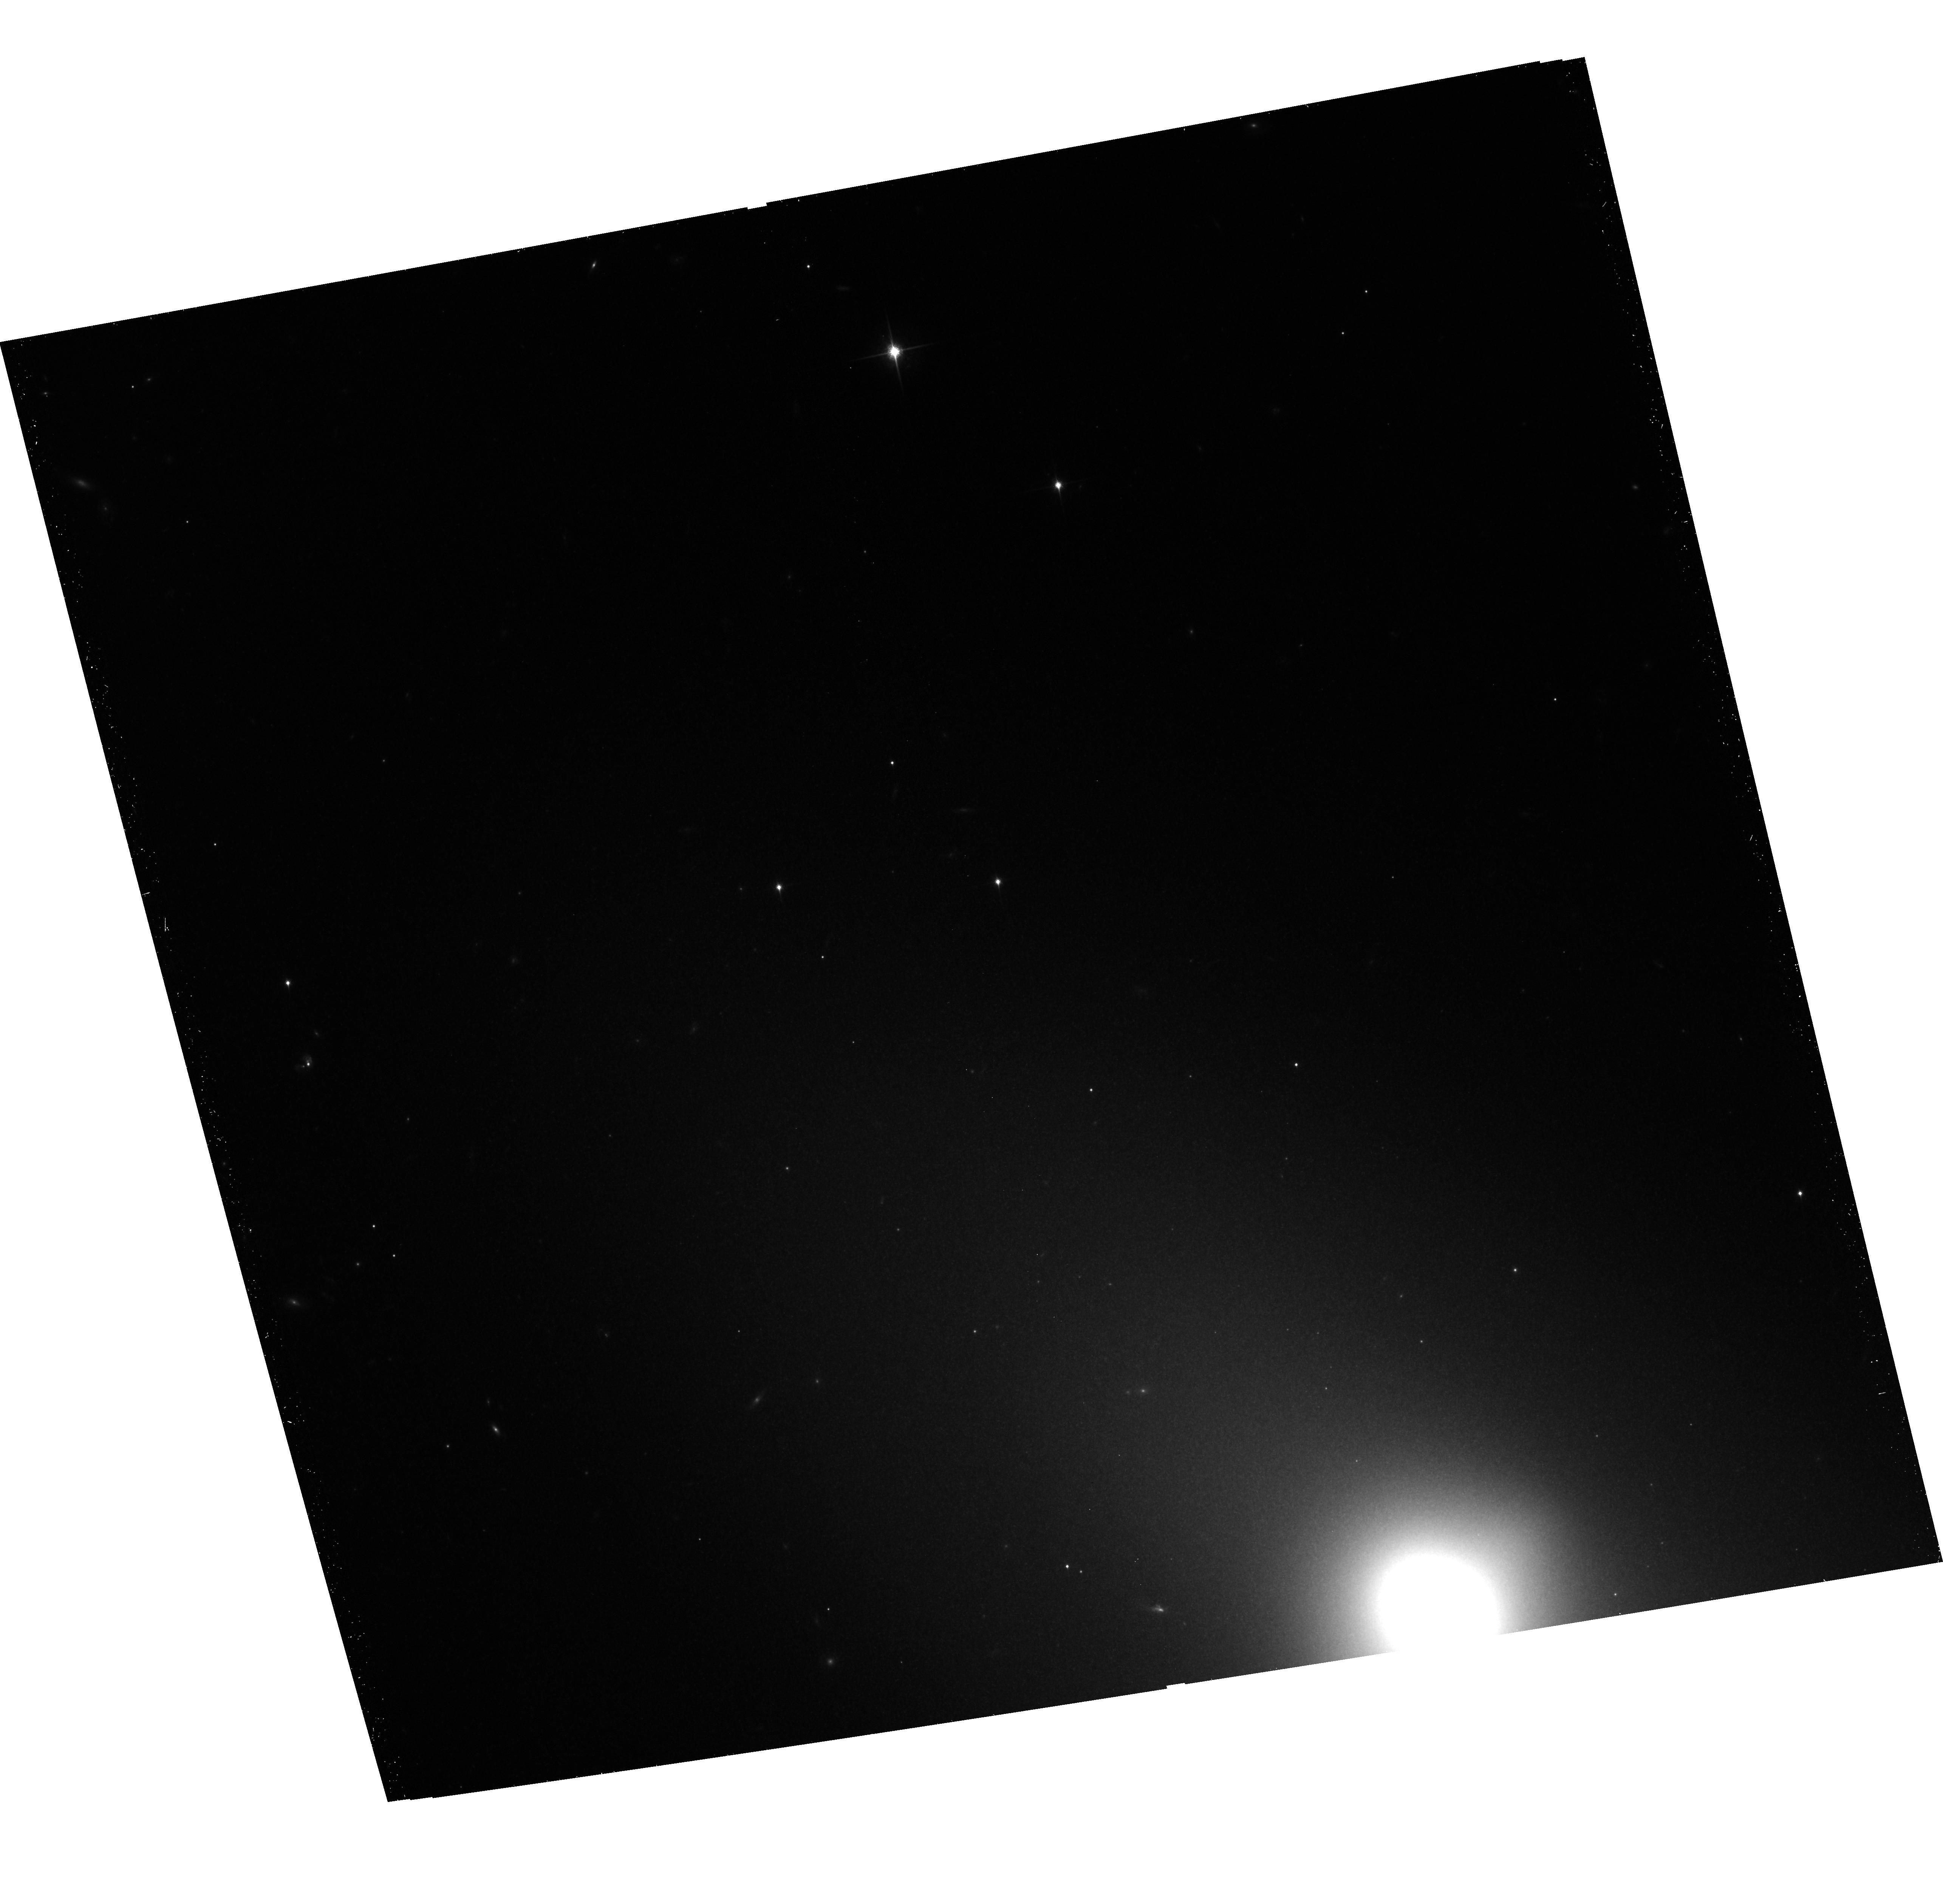
Target: NGC-3384
Instrument: ACS/WFC
Filter: F850LP
Exposure: 22 min
Observation ID: hst_12760_04_acs_wfc_f850lp_jbvu04

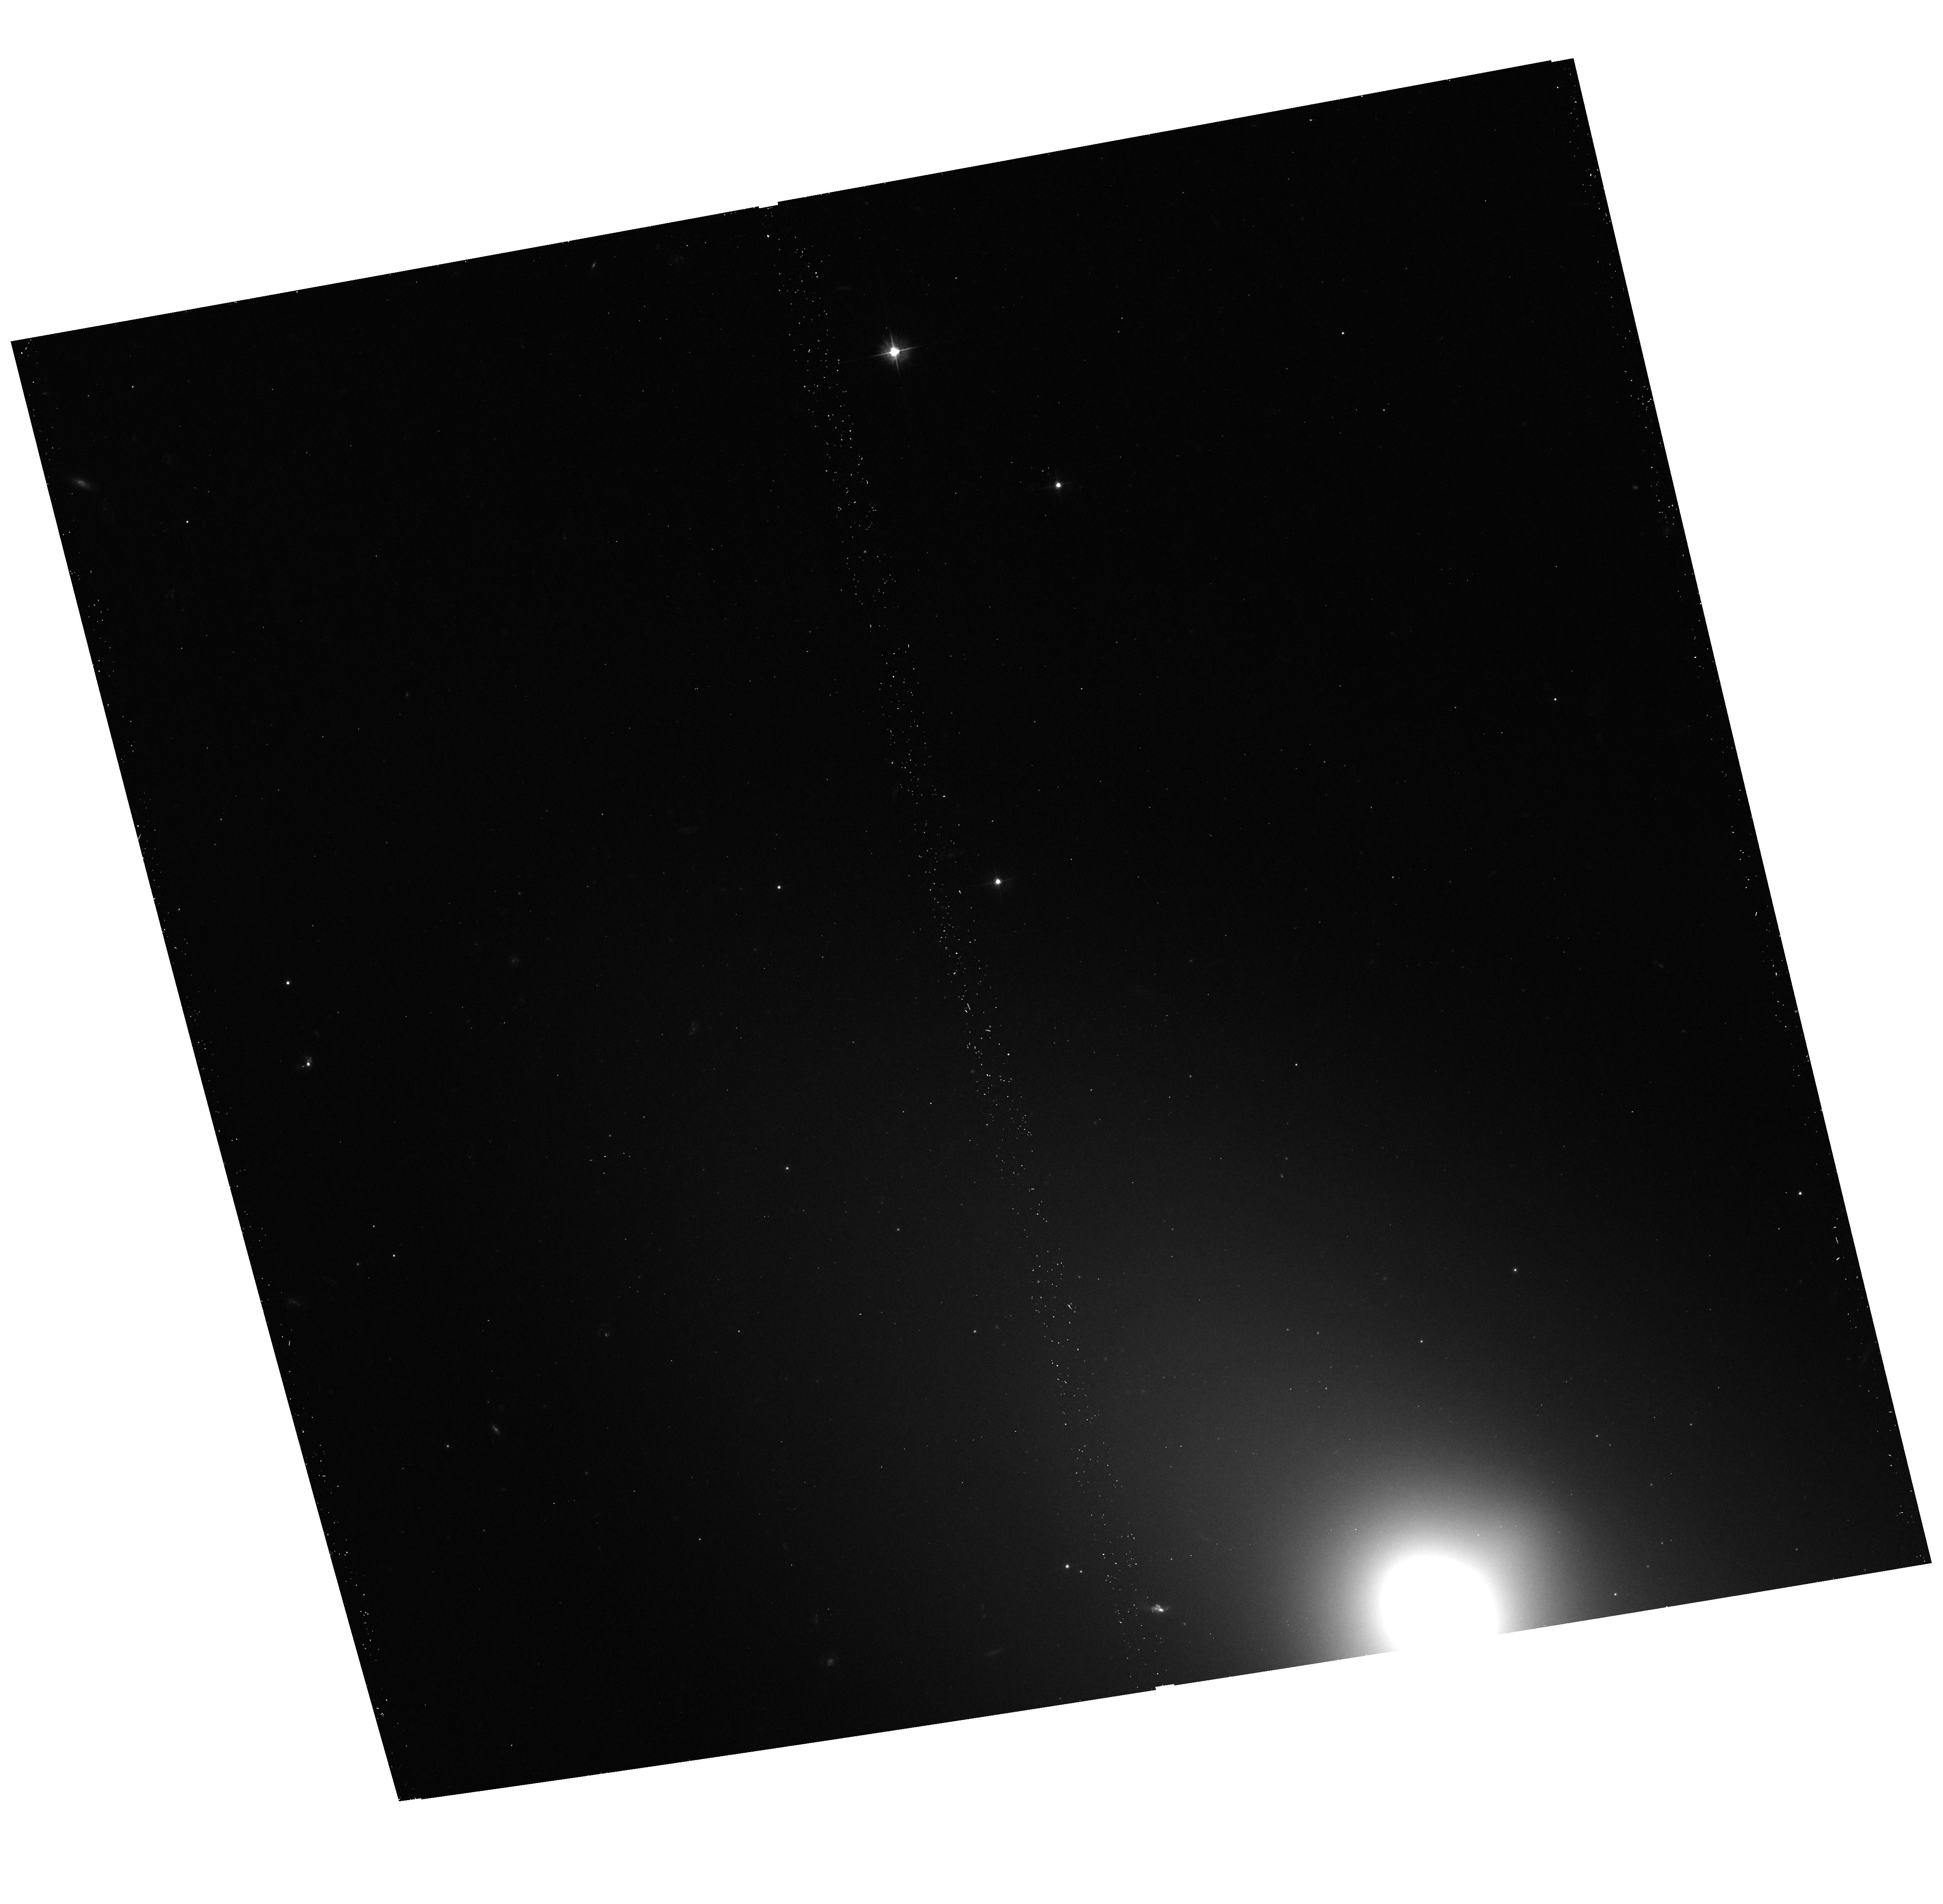
Target: NGC-3384
Instrument: ACS/WFC
Filter: F475W
Exposure: 13 min
Observation ID: hst_12760_04_acs_wfc_f475w_jbvu04

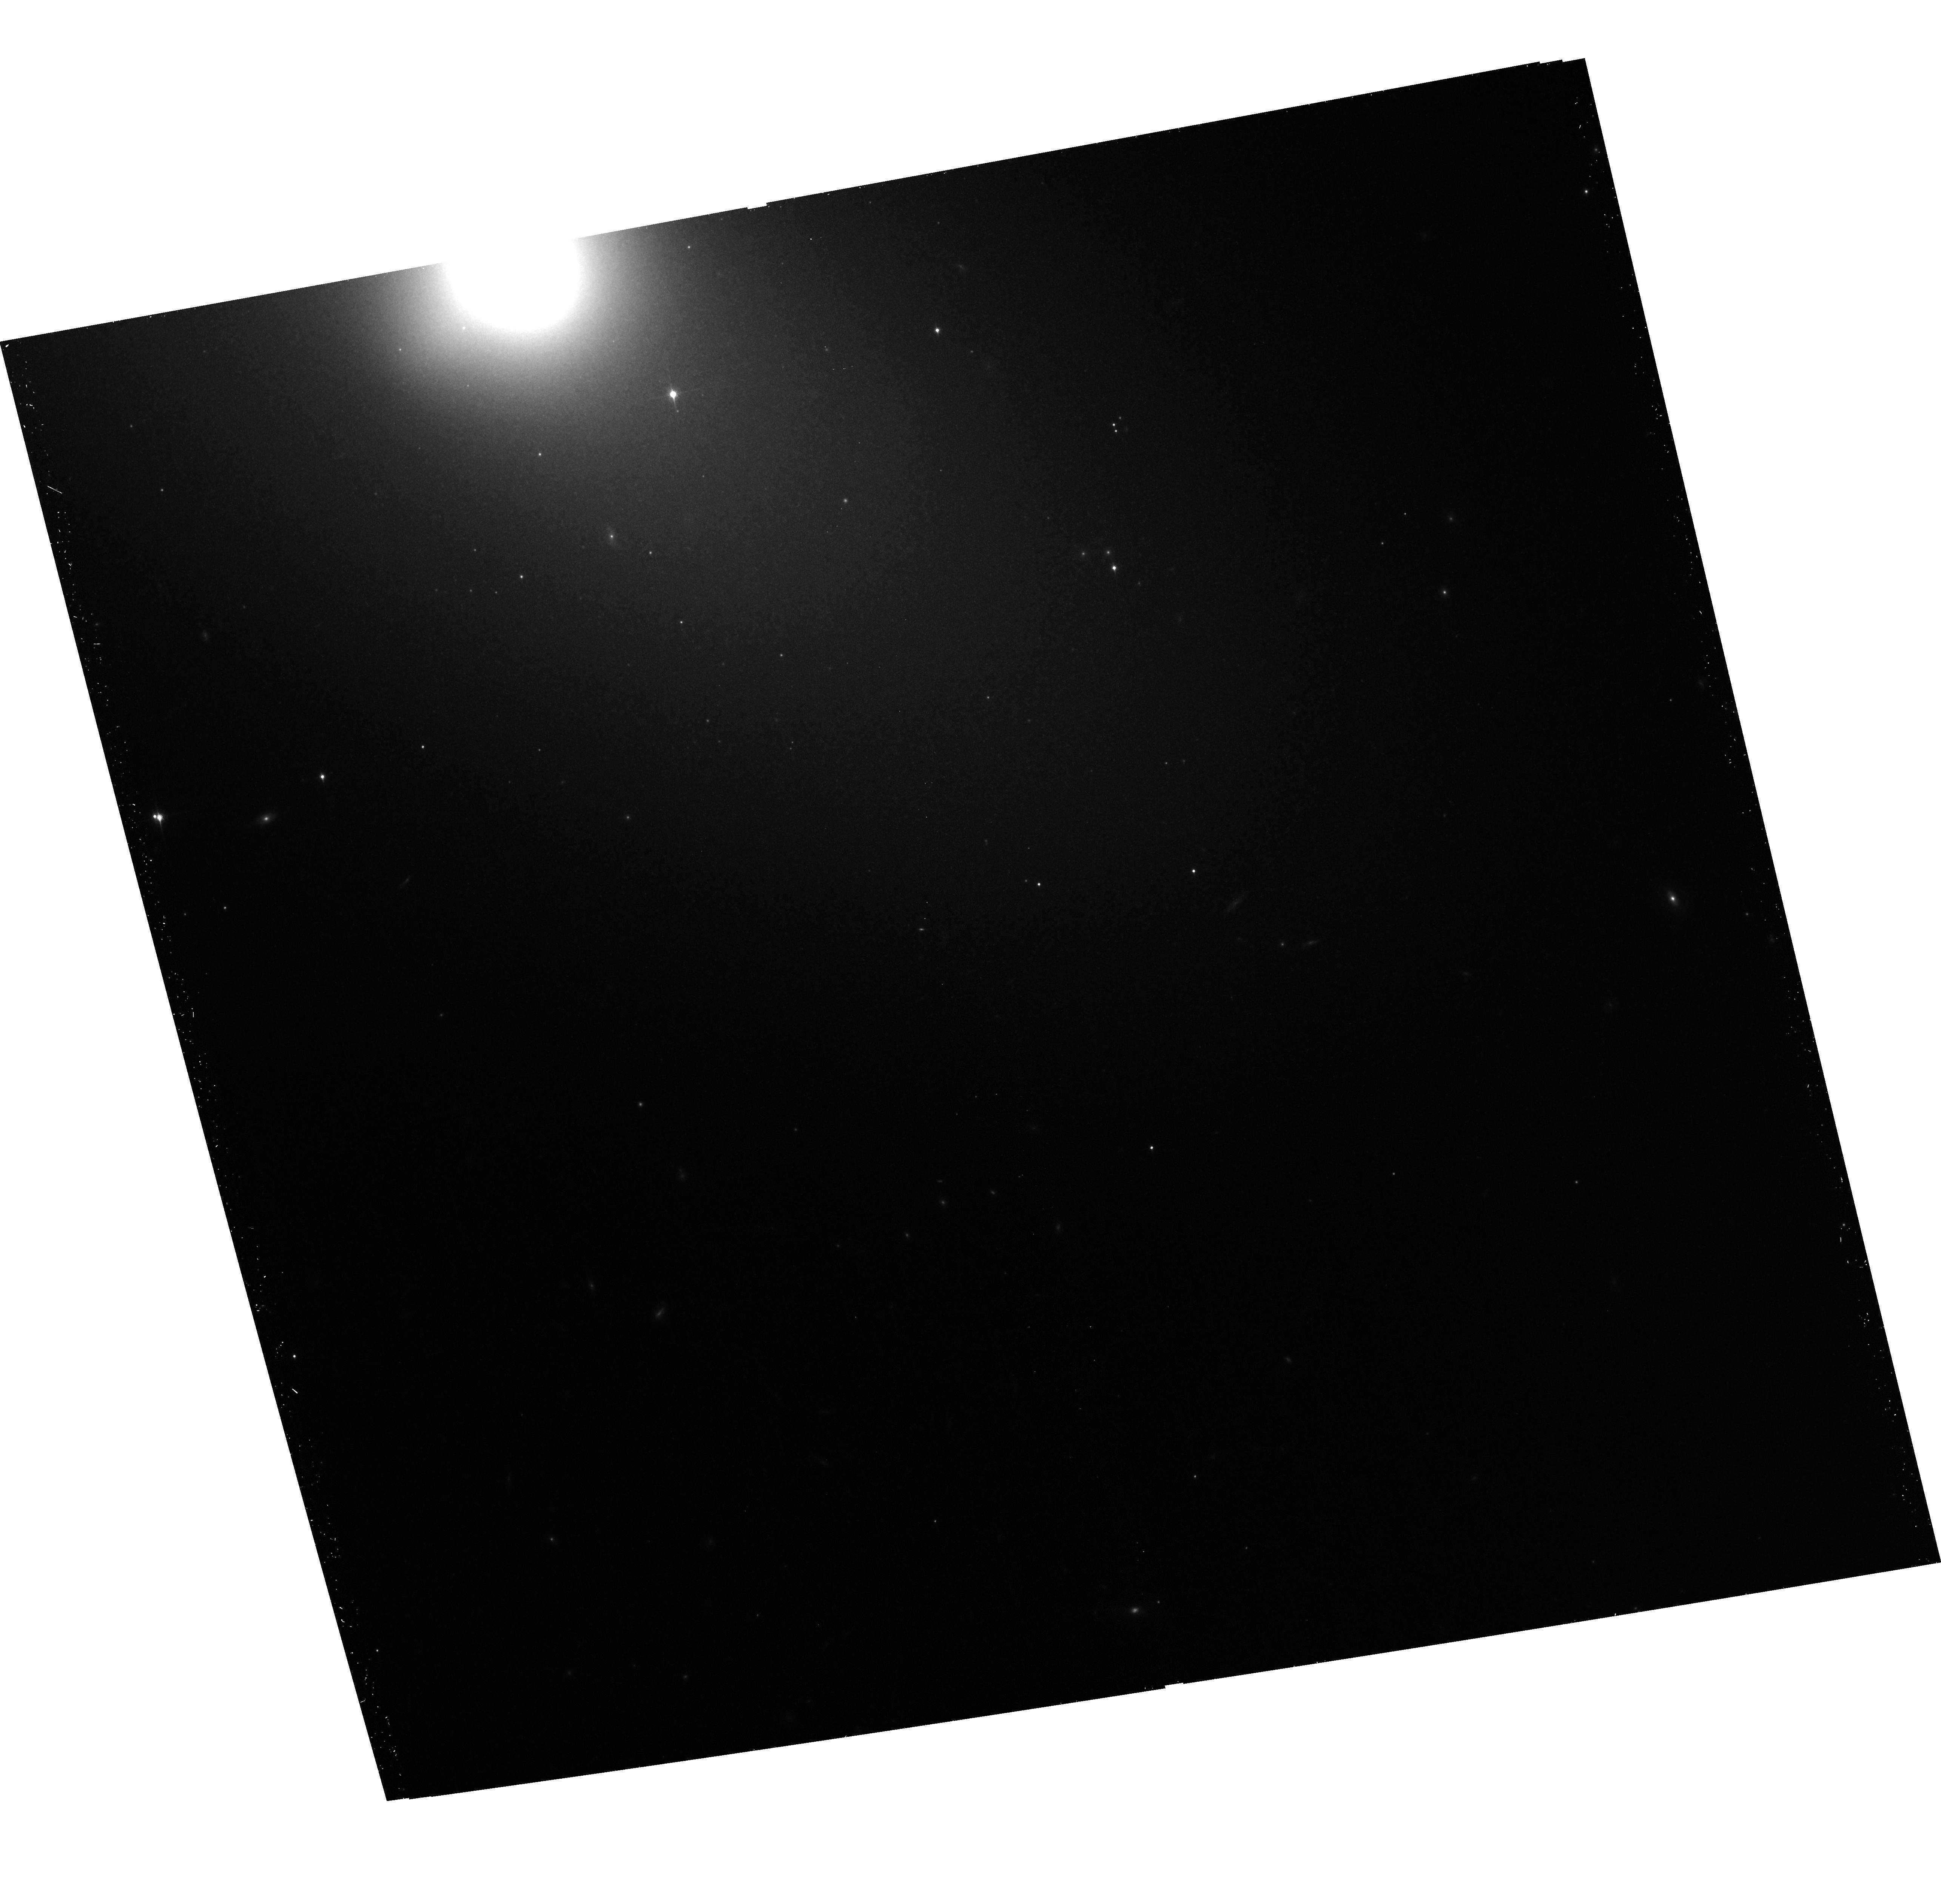
Target: NGC-3384
Instrument: ACS/WFC
Filter: F850LP
Exposure: 22 min
Observation ID: hst_12760_06_acs_wfc_f850lp_jbvu06

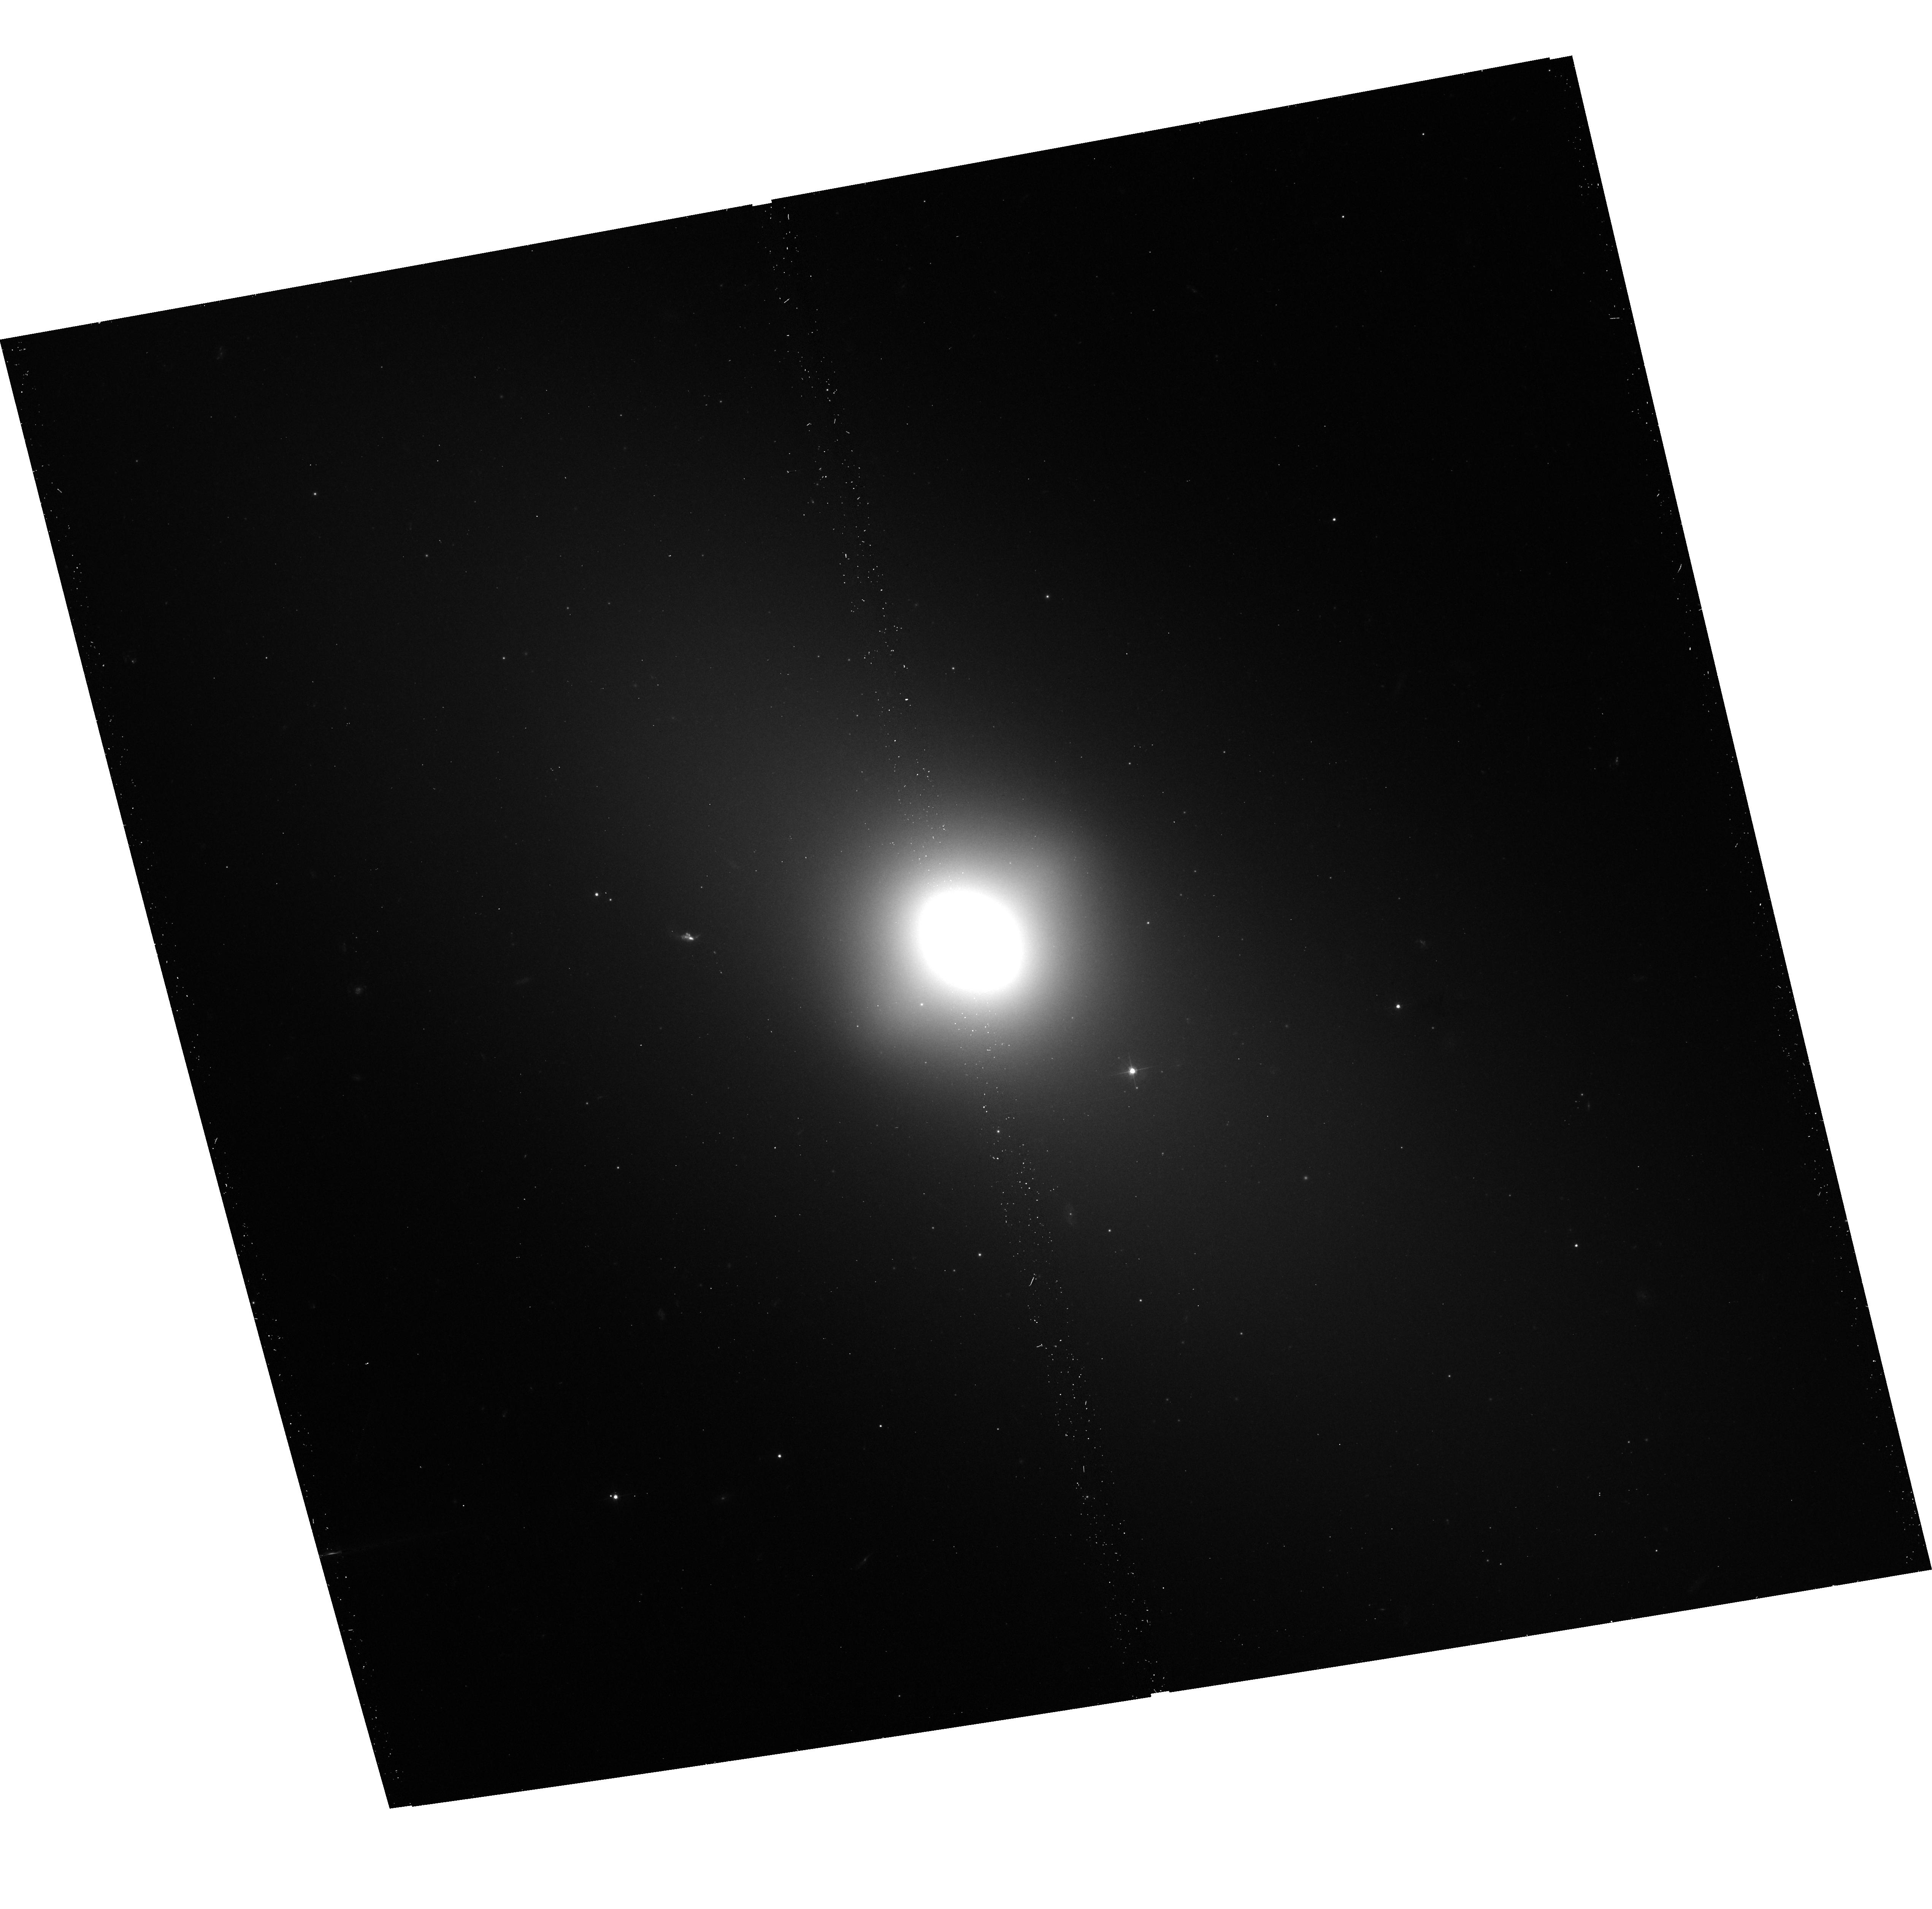
Target: NGC-3384
Instrument: ACS/WFC
Filter: F475W
Exposure: 13 min
Observation ID: hst_12760_05_acs_wfc_f475w_jbvu05

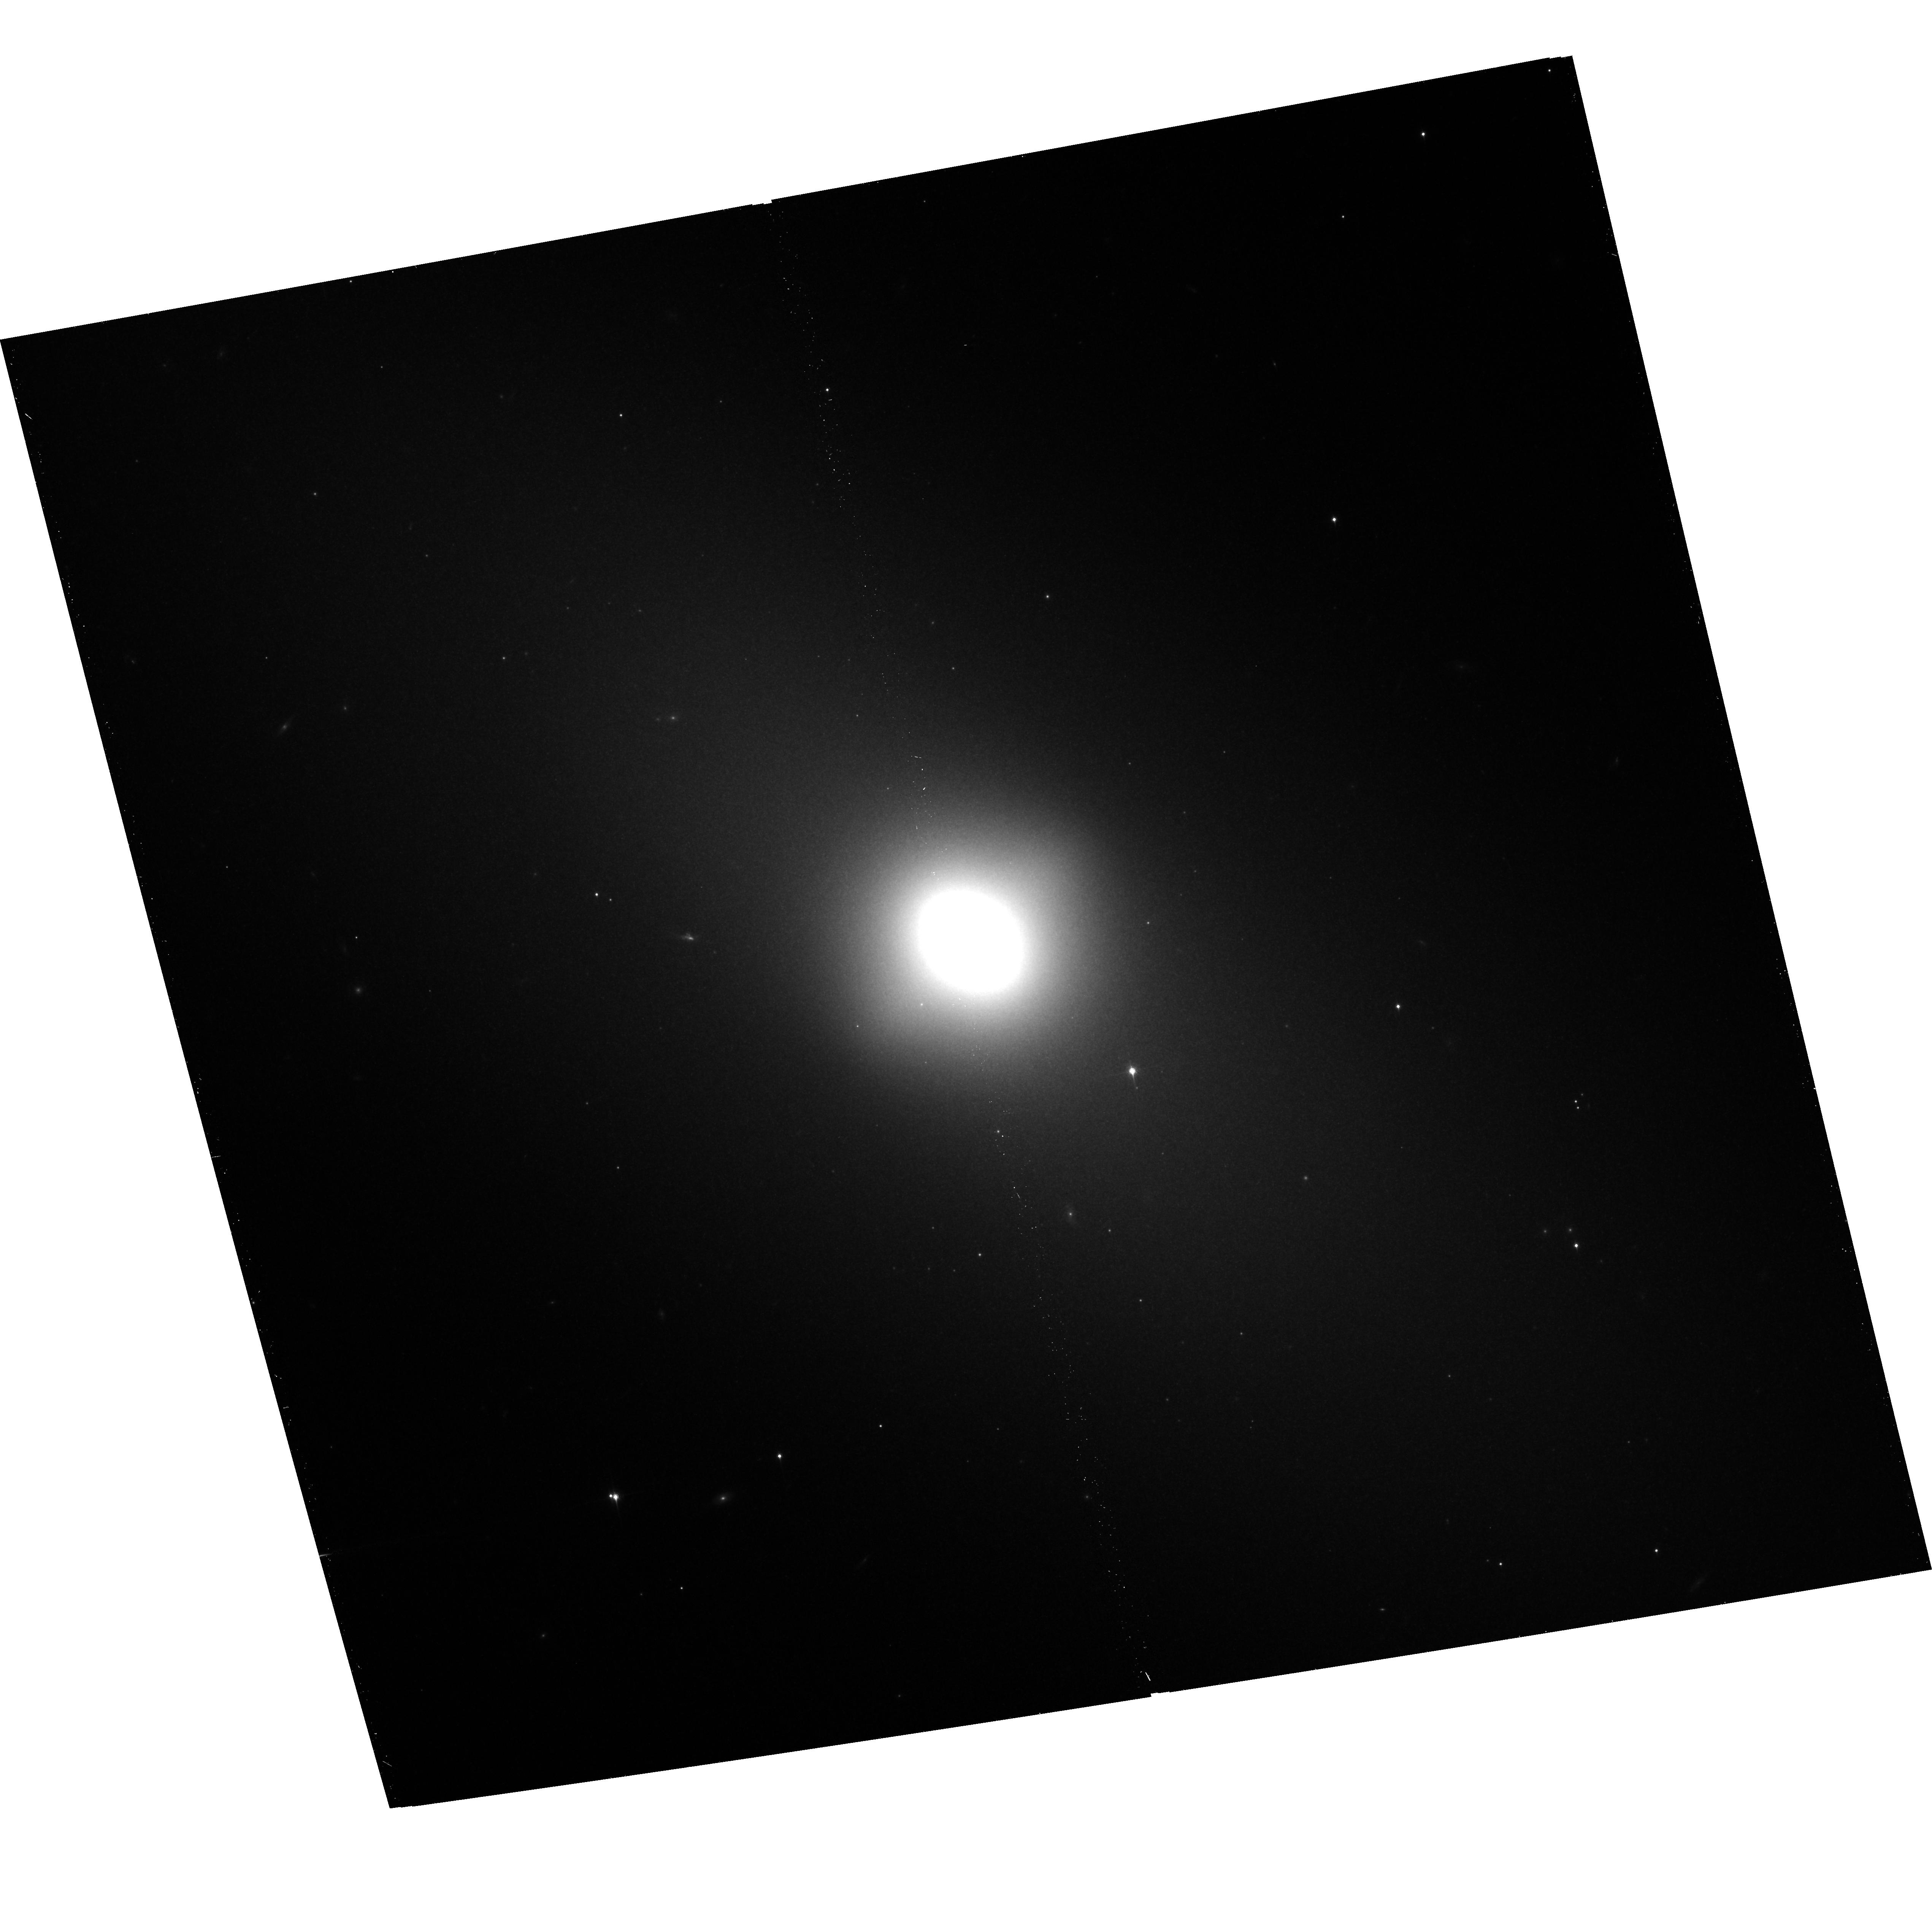
Target: NGC-3384
Instrument: ACS/WFC
Filter: F850LP
Exposure: 22 min
Observation ID: hst_12760_05_acs_wfc_f850lp_jbvu05

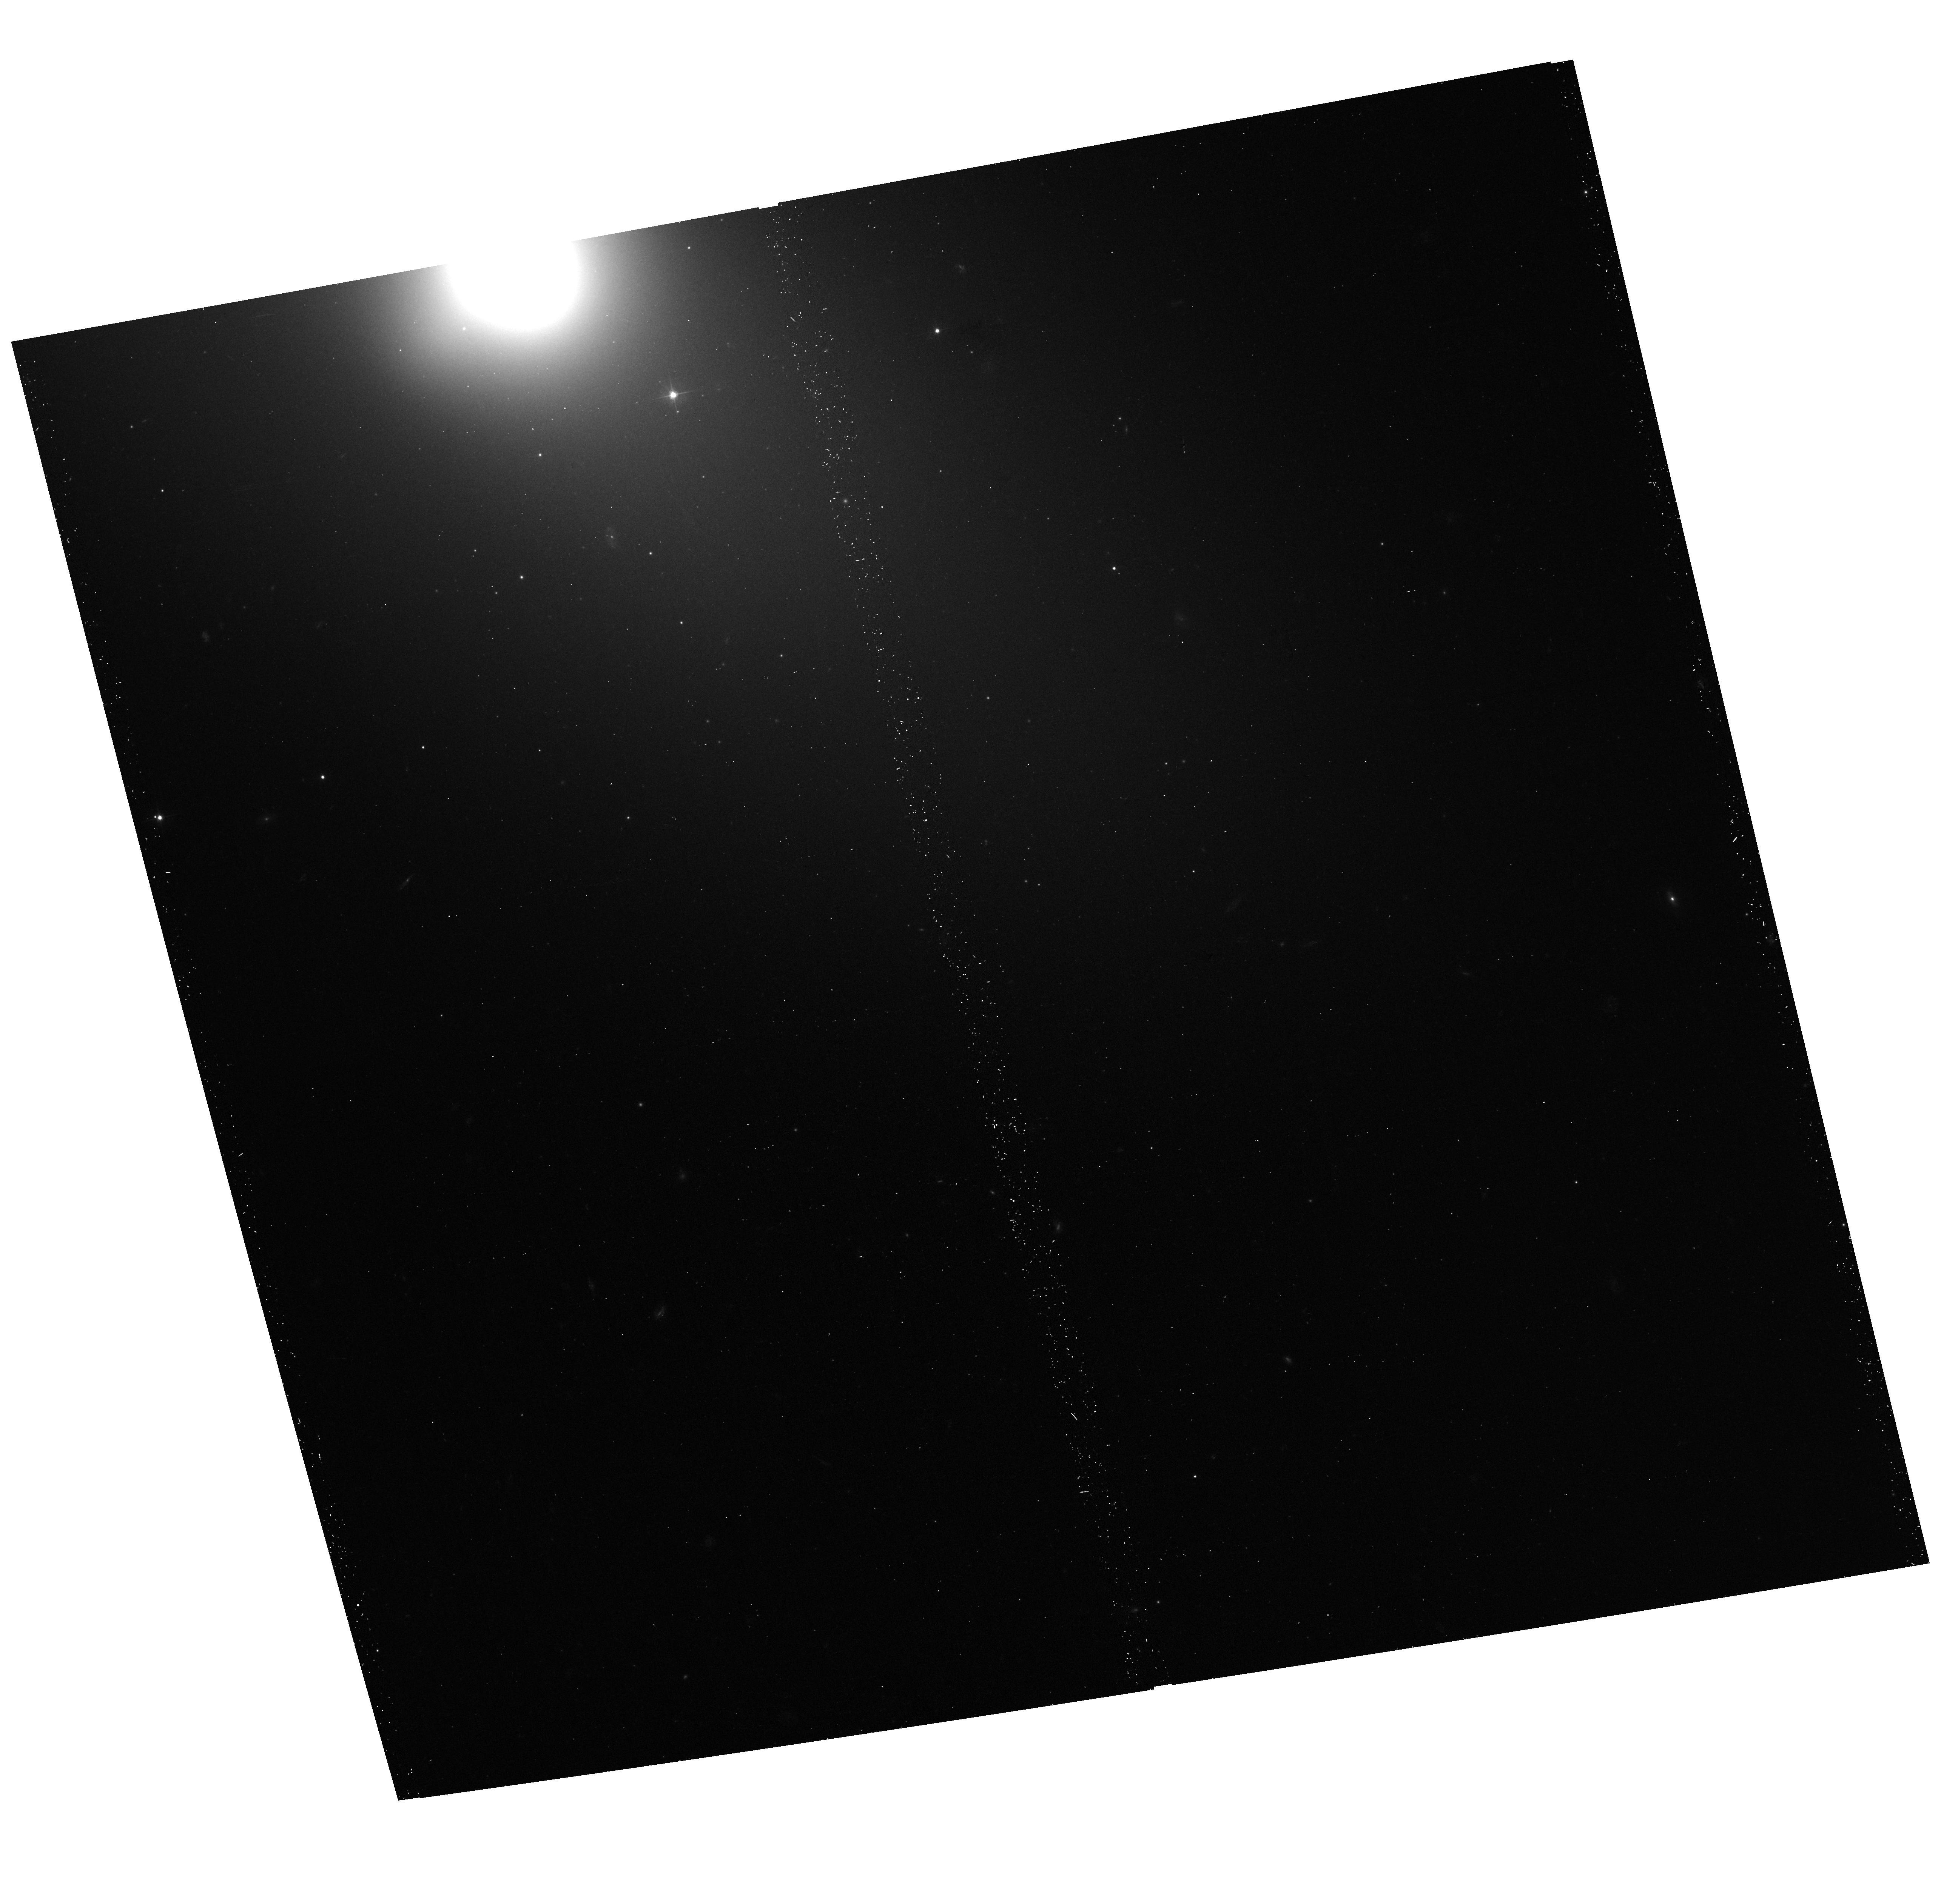
Target: NGC-3384
Instrument: ACS/WFC
Filter: F475W
Exposure: 13 min
Observation ID: hst_12760_06_acs_wfc_f475w_jbvu06

DIRECT CHANDRA CONSTRAINTS ON THE EVOLUTION OF FIELD LMXB POPULATIONS (PI: Lehmer, Bret)

We propose to study in detail the field LMXB populations in four nearby early-type galaxies that cover a broad range of mean stellar ages (3-10 Gyr). We will conduct deep Chandra observations of two galaxies with young and intermediate stellar ages (3-5 Gyr), and image with HST three of the four galaxies. These observations will allow for (1) the detection of >50-100 LMXBs per galaxy, (2) the separation of GC and field LMXBs, and (3) provide empirical constraints on how the field XLF depends on stellar age.